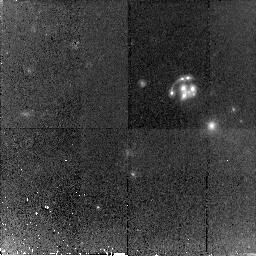
Target: B1359+154. Instrument: NICMOS/NIC2. Filter: F160W. Exposure: 1.5 h. Observation ID: n8oi51010

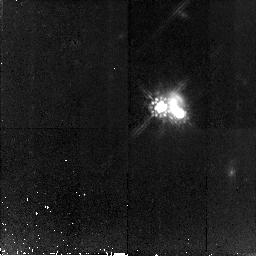
Target: B1152+199. Instrument: NICMOS/NIC2. Filter: F160W. Exposure: 1.5 h. Observation ID: n8oi44010

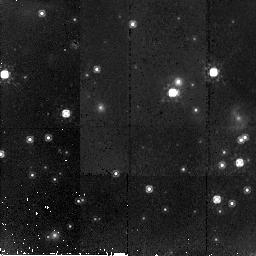
Target: PMNJ1838-342. Instrument: NICMOS/NIC2. Filter: F160W. Exposure: 44 min. Observation ID: n8oi56010

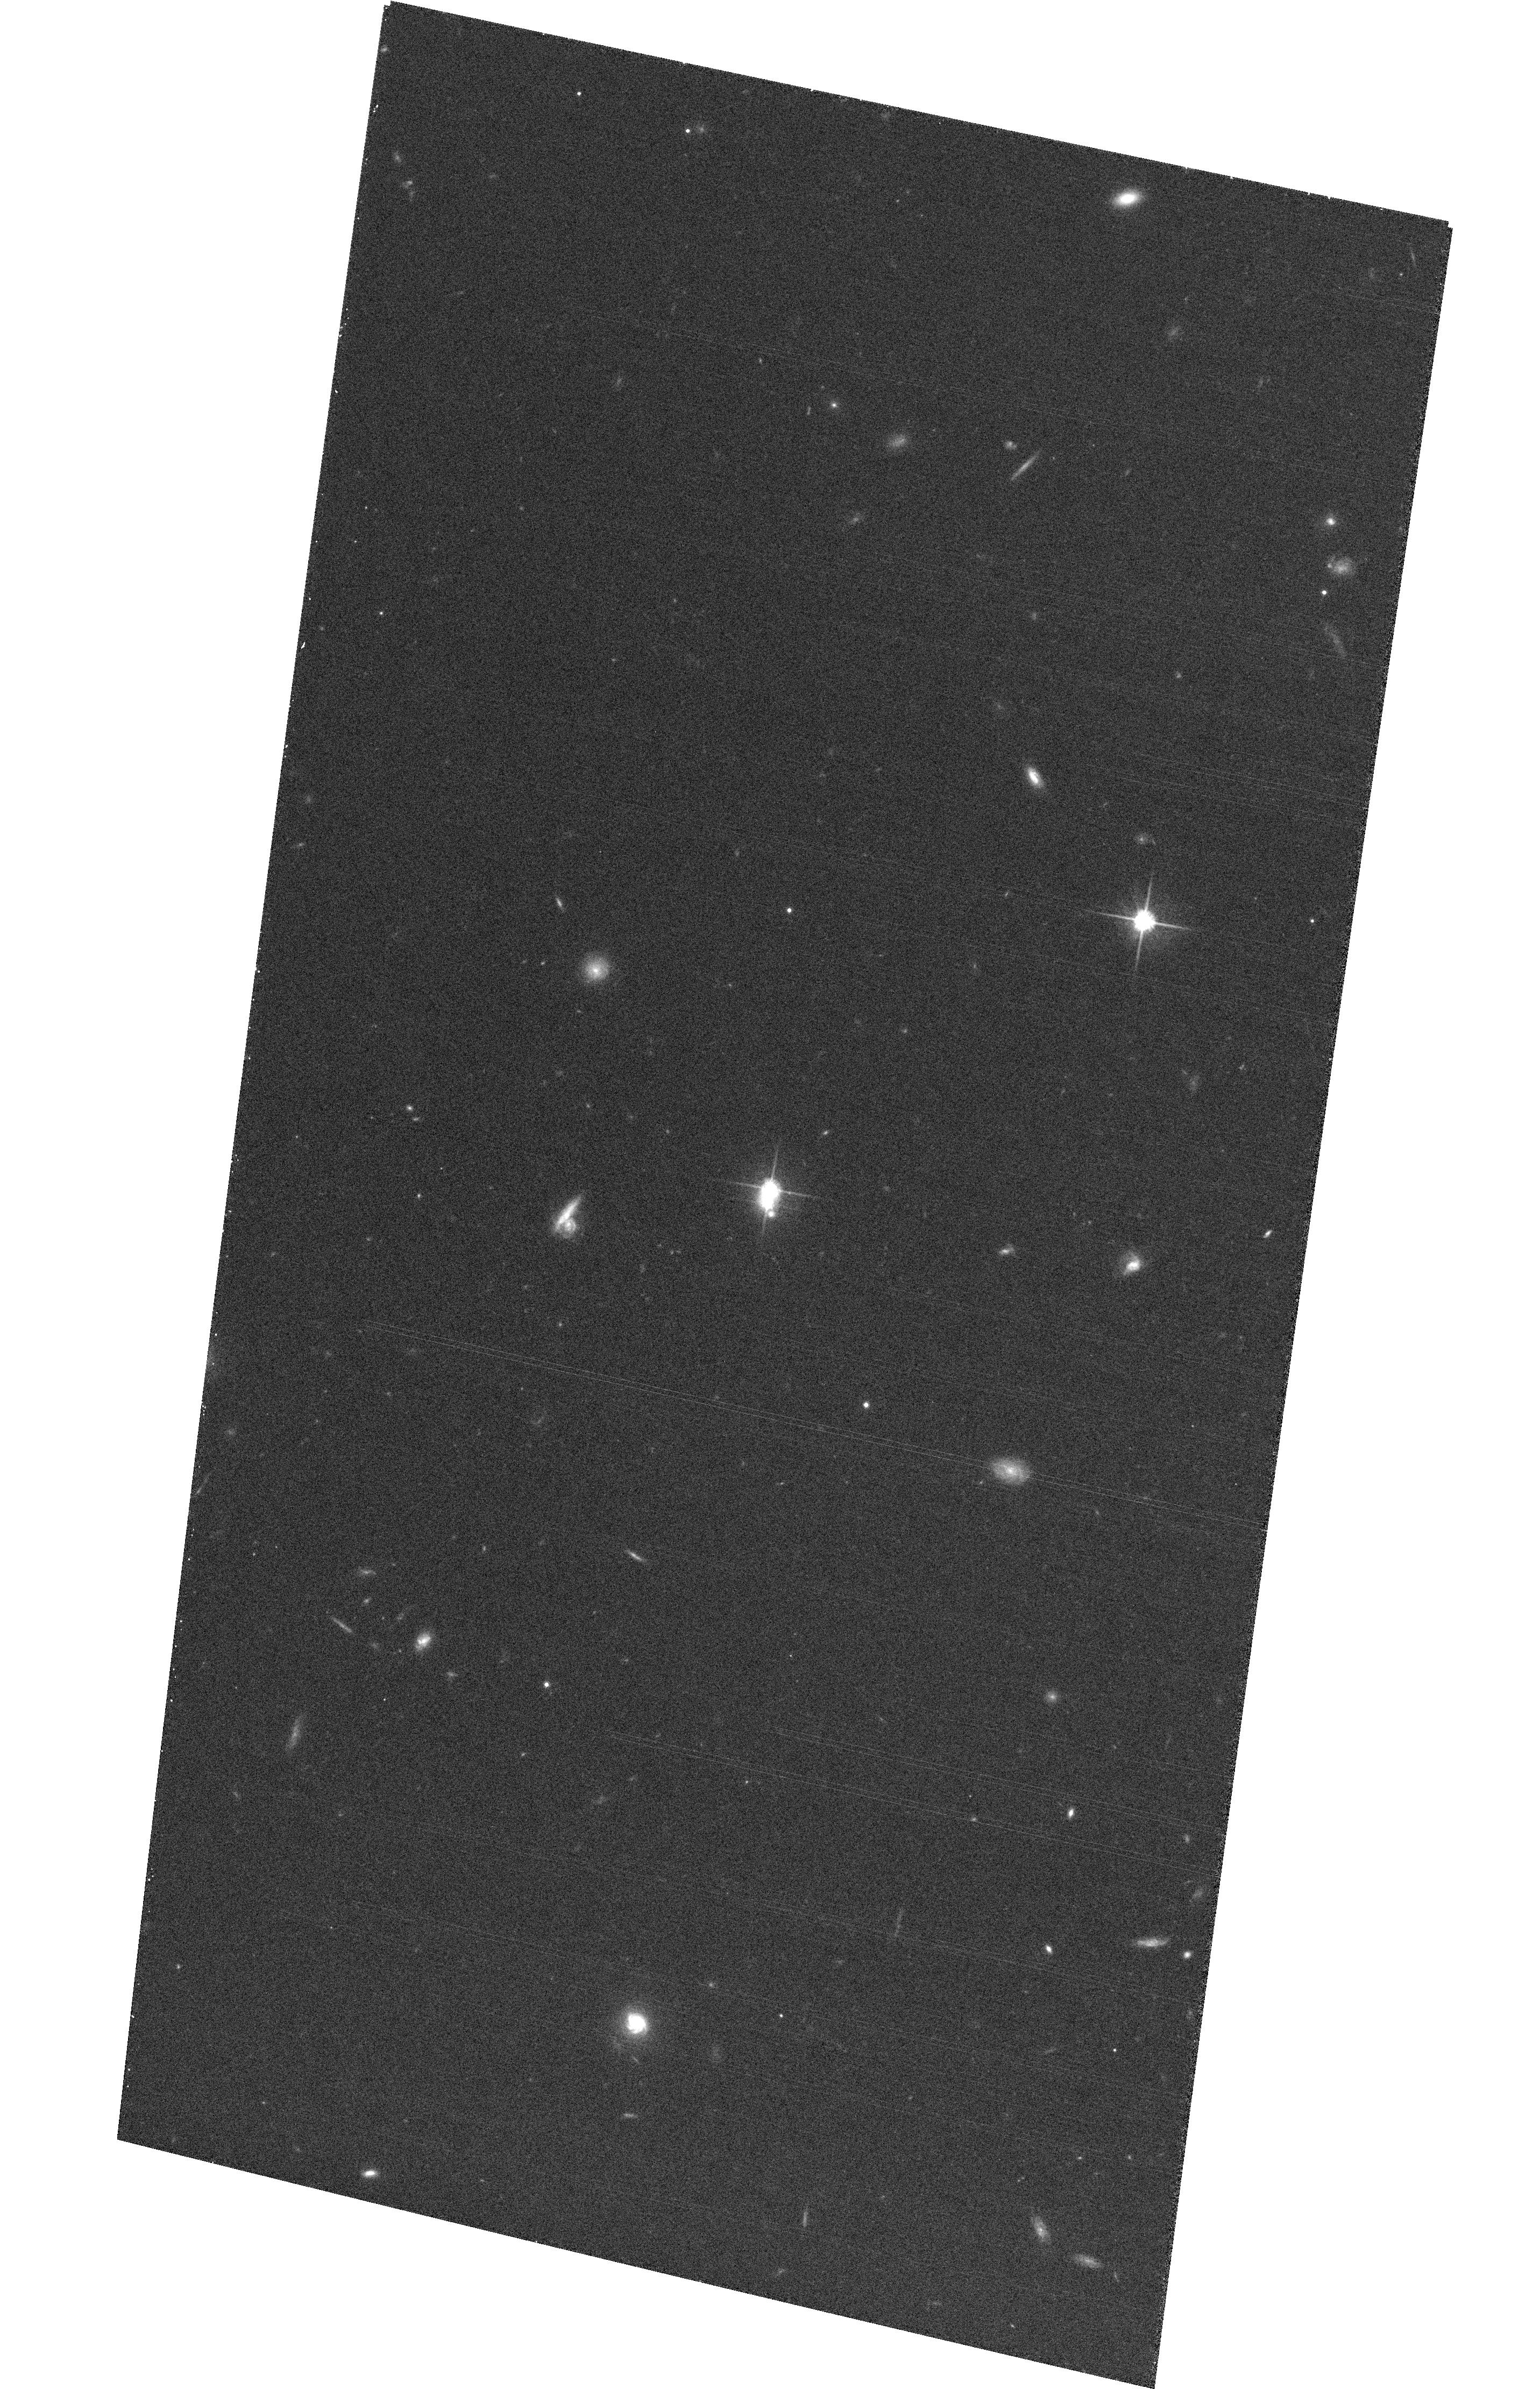
Target: HE0047-1756. Instrument: ACS/WFC. Filter: F814W. Exposure: 16 min. Observation ID: hst_9744_03_acs_wfc_f814w_j8oi03

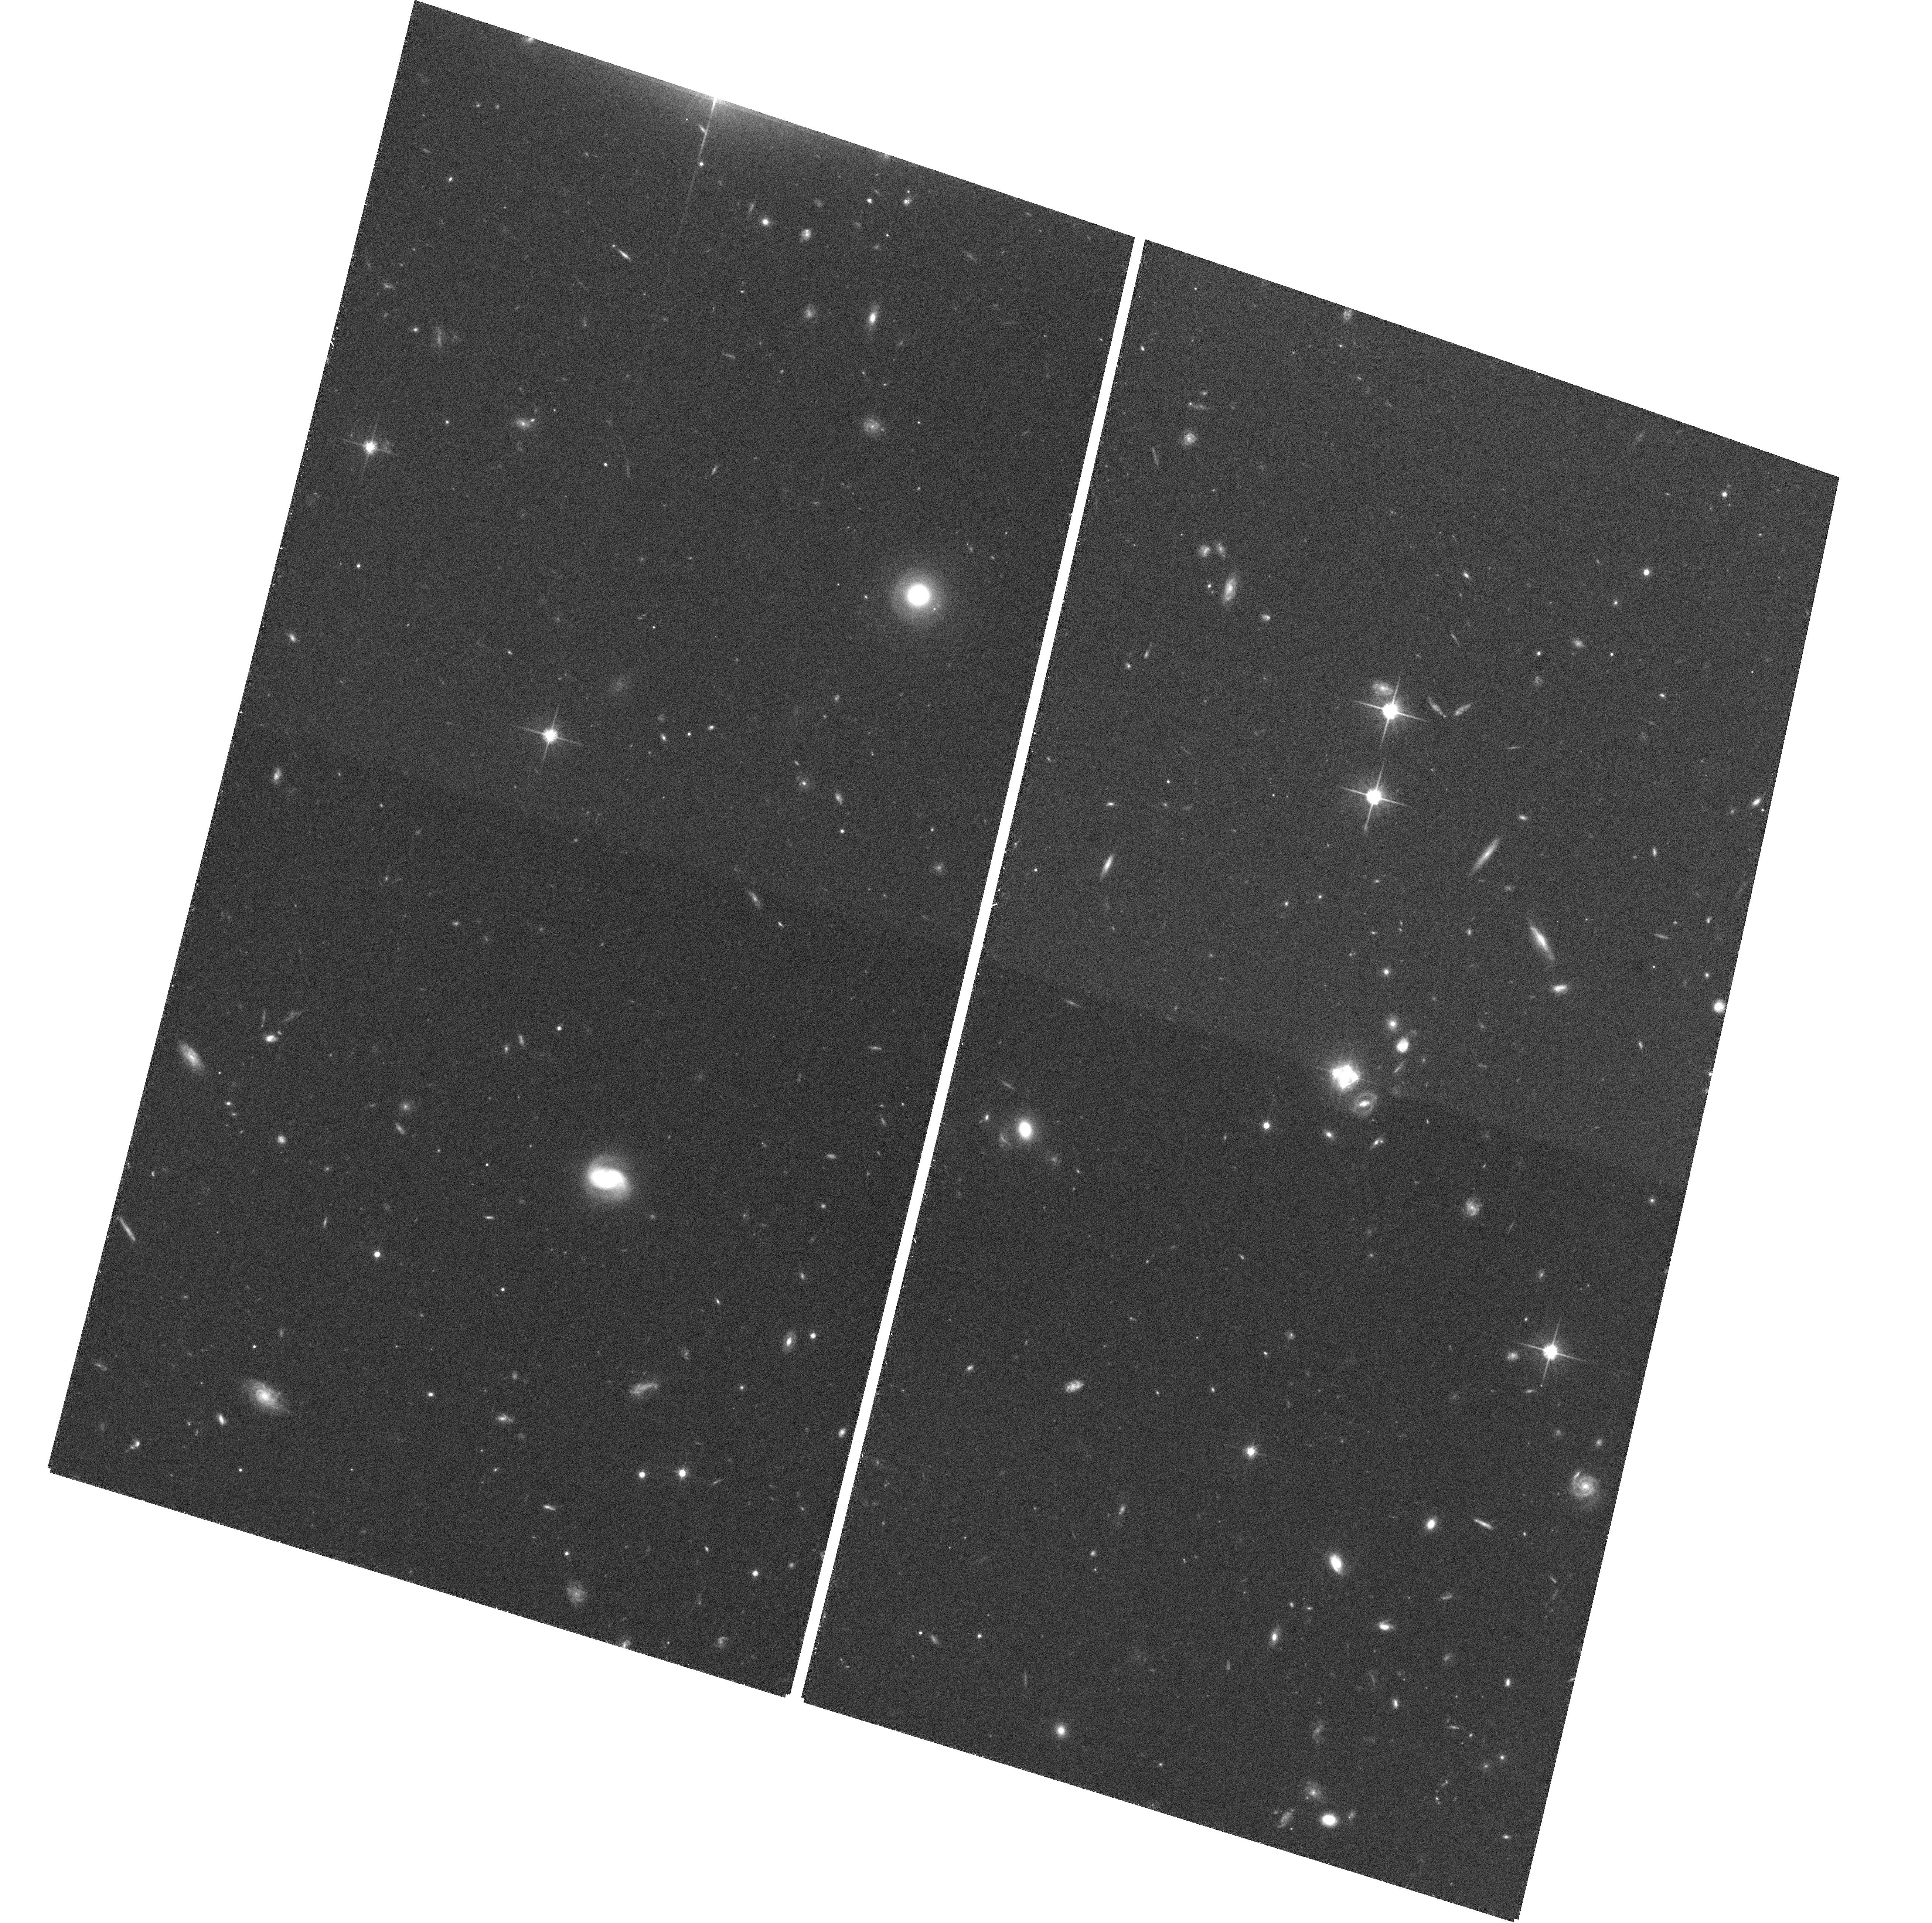
Target: HE0435-1223. Instrument: ACS/WFC. Filter: F814W. Exposure: 24 min. Observation ID: hst_9744_12_acs_wfc_f814w_j8oi12

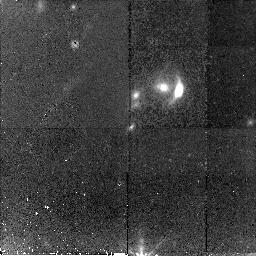
Target: FSC10214+4724. Instrument: NICMOS/NIC2. Filter: F160W. Exposure: 46 min. Observation ID: n8oi36010

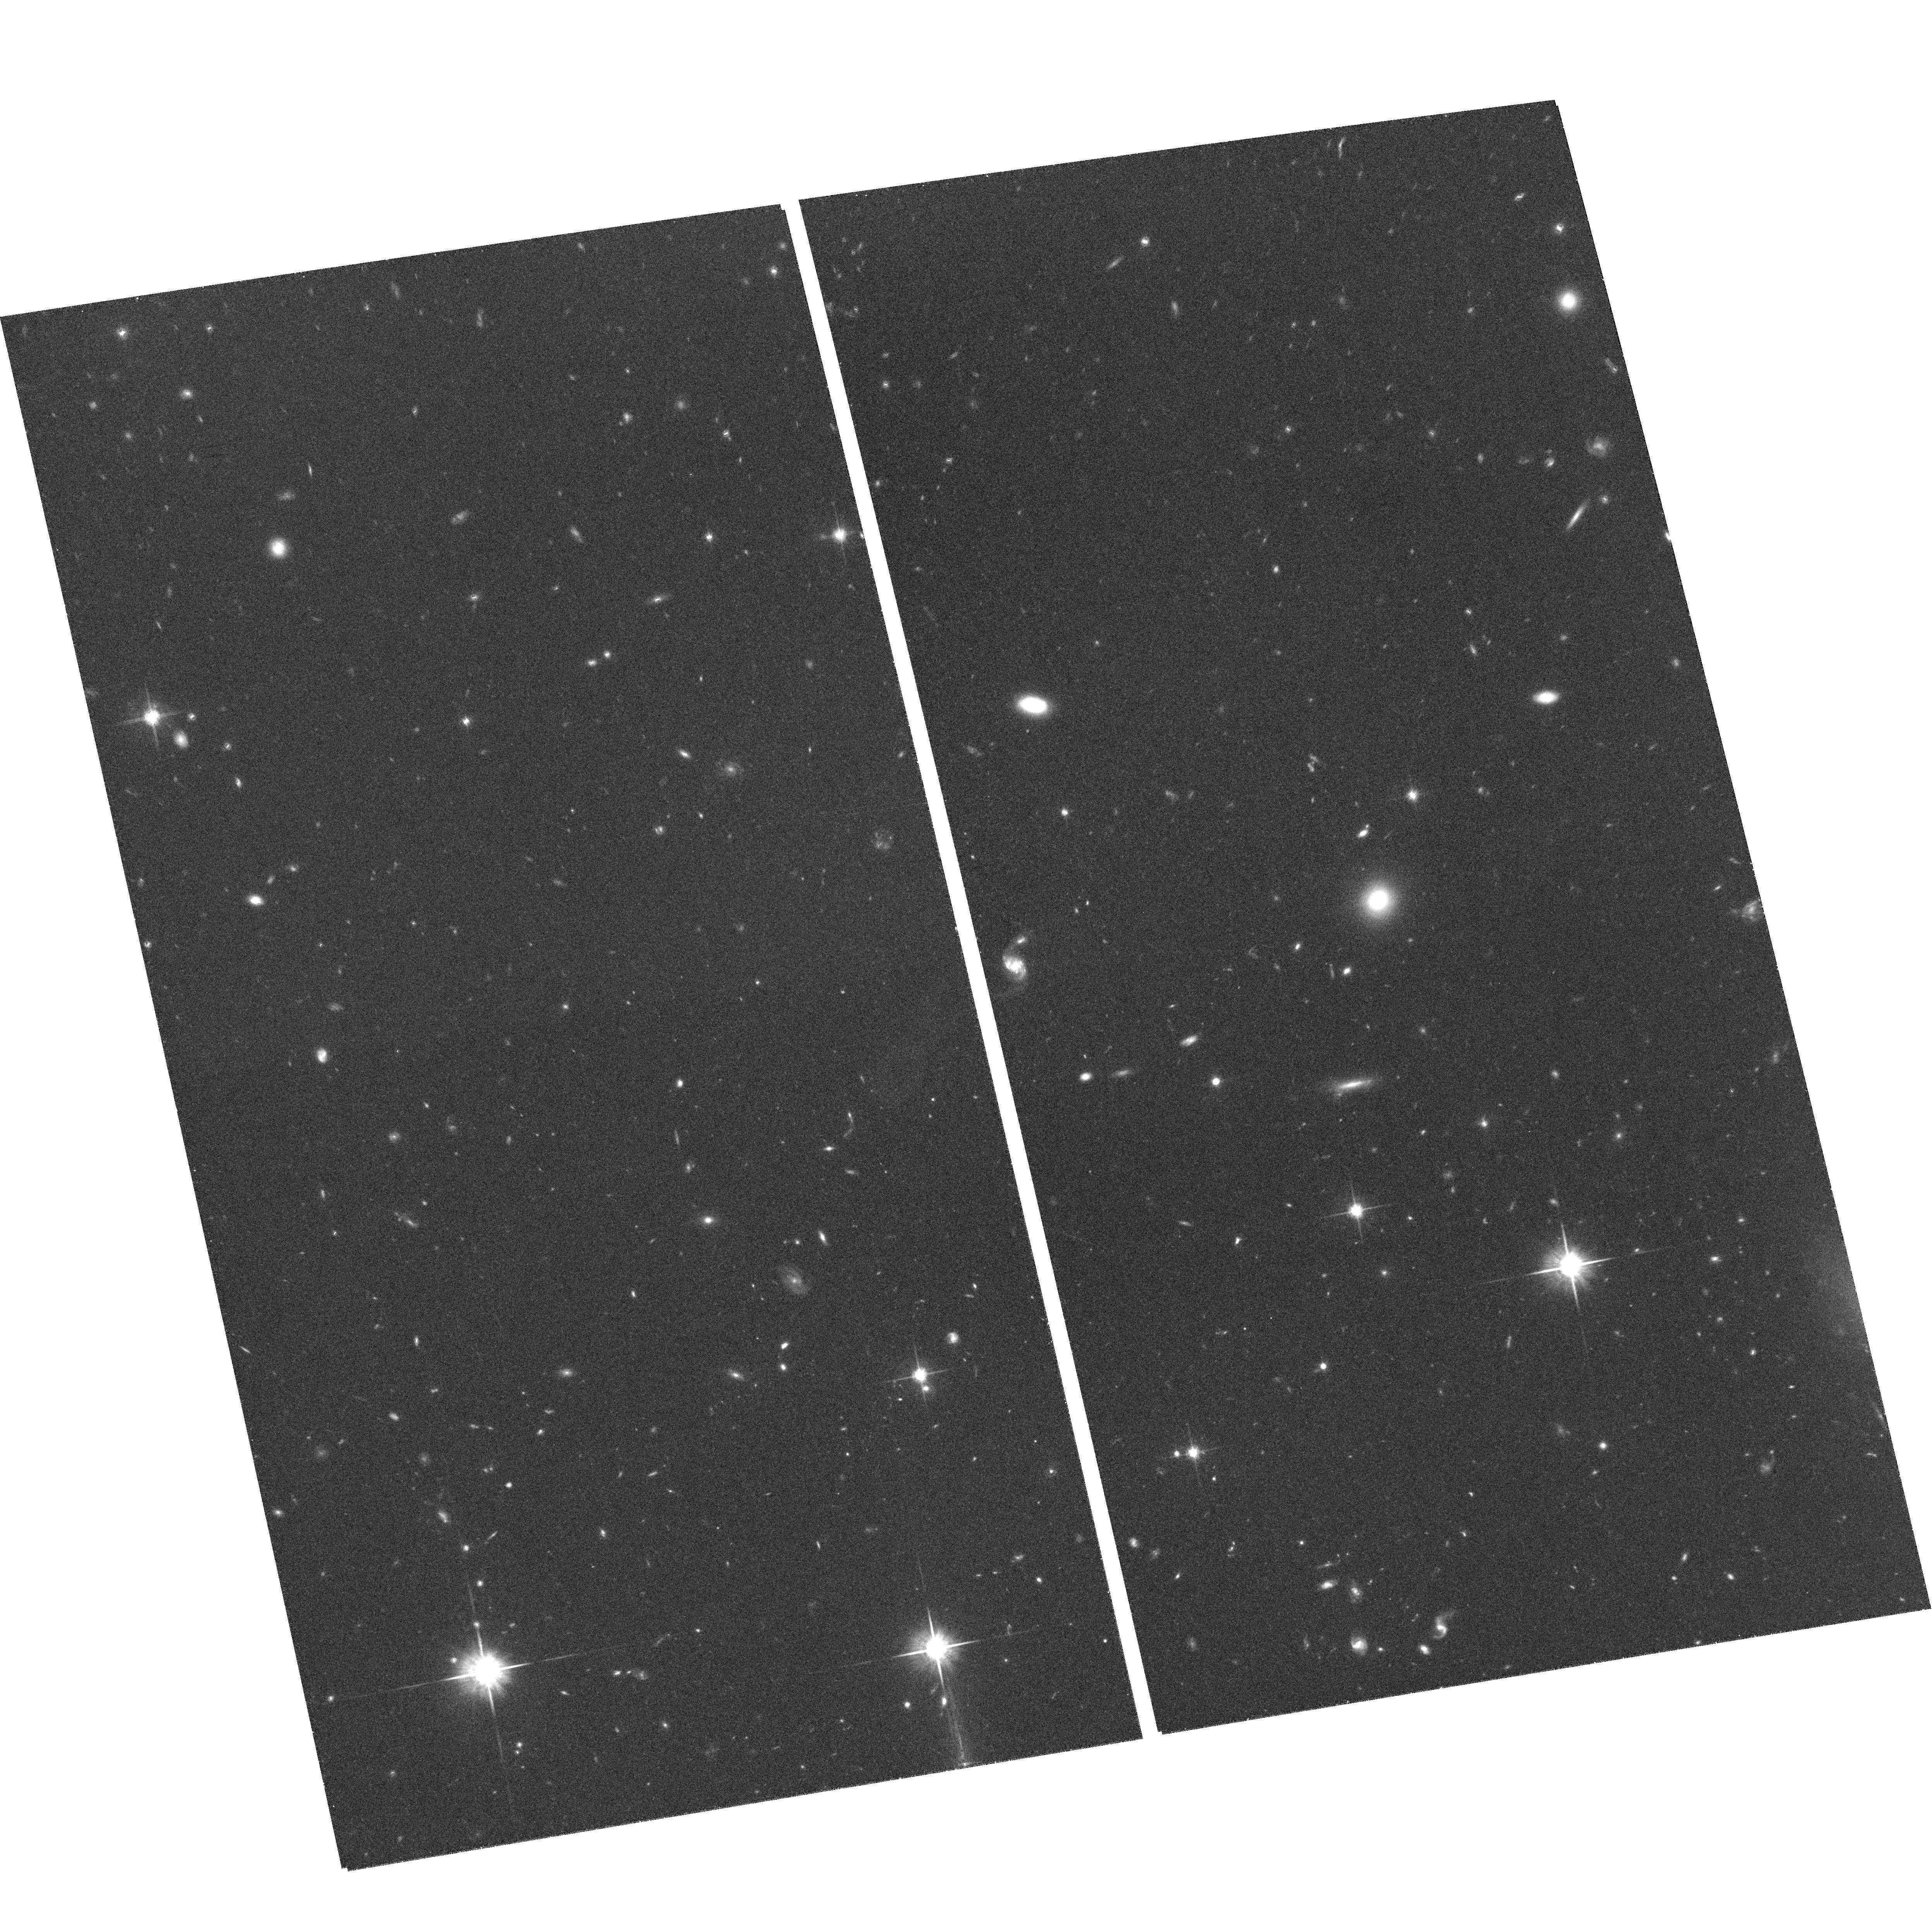
Target: J0816+5003. Instrument: ACS/WFC. Filter: F814W. Exposure: 41 min. Observation ID: hst_9744_26_acs_wfc_f814w_j8oi26

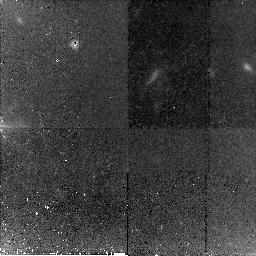
Target: PMNJ0457-3434. Instrument: NICMOS/NIC2. Filter: F160W. Exposure: 1.4 h. Observation ID: n8oi15010

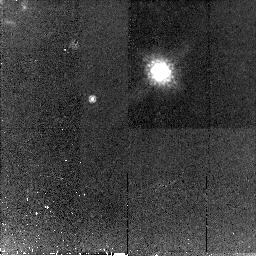
Target: HE1113-0641. Instrument: NICMOS/NIC2. Filter: F160W. Exposure: 44 min. Observation ID: n8oi38010

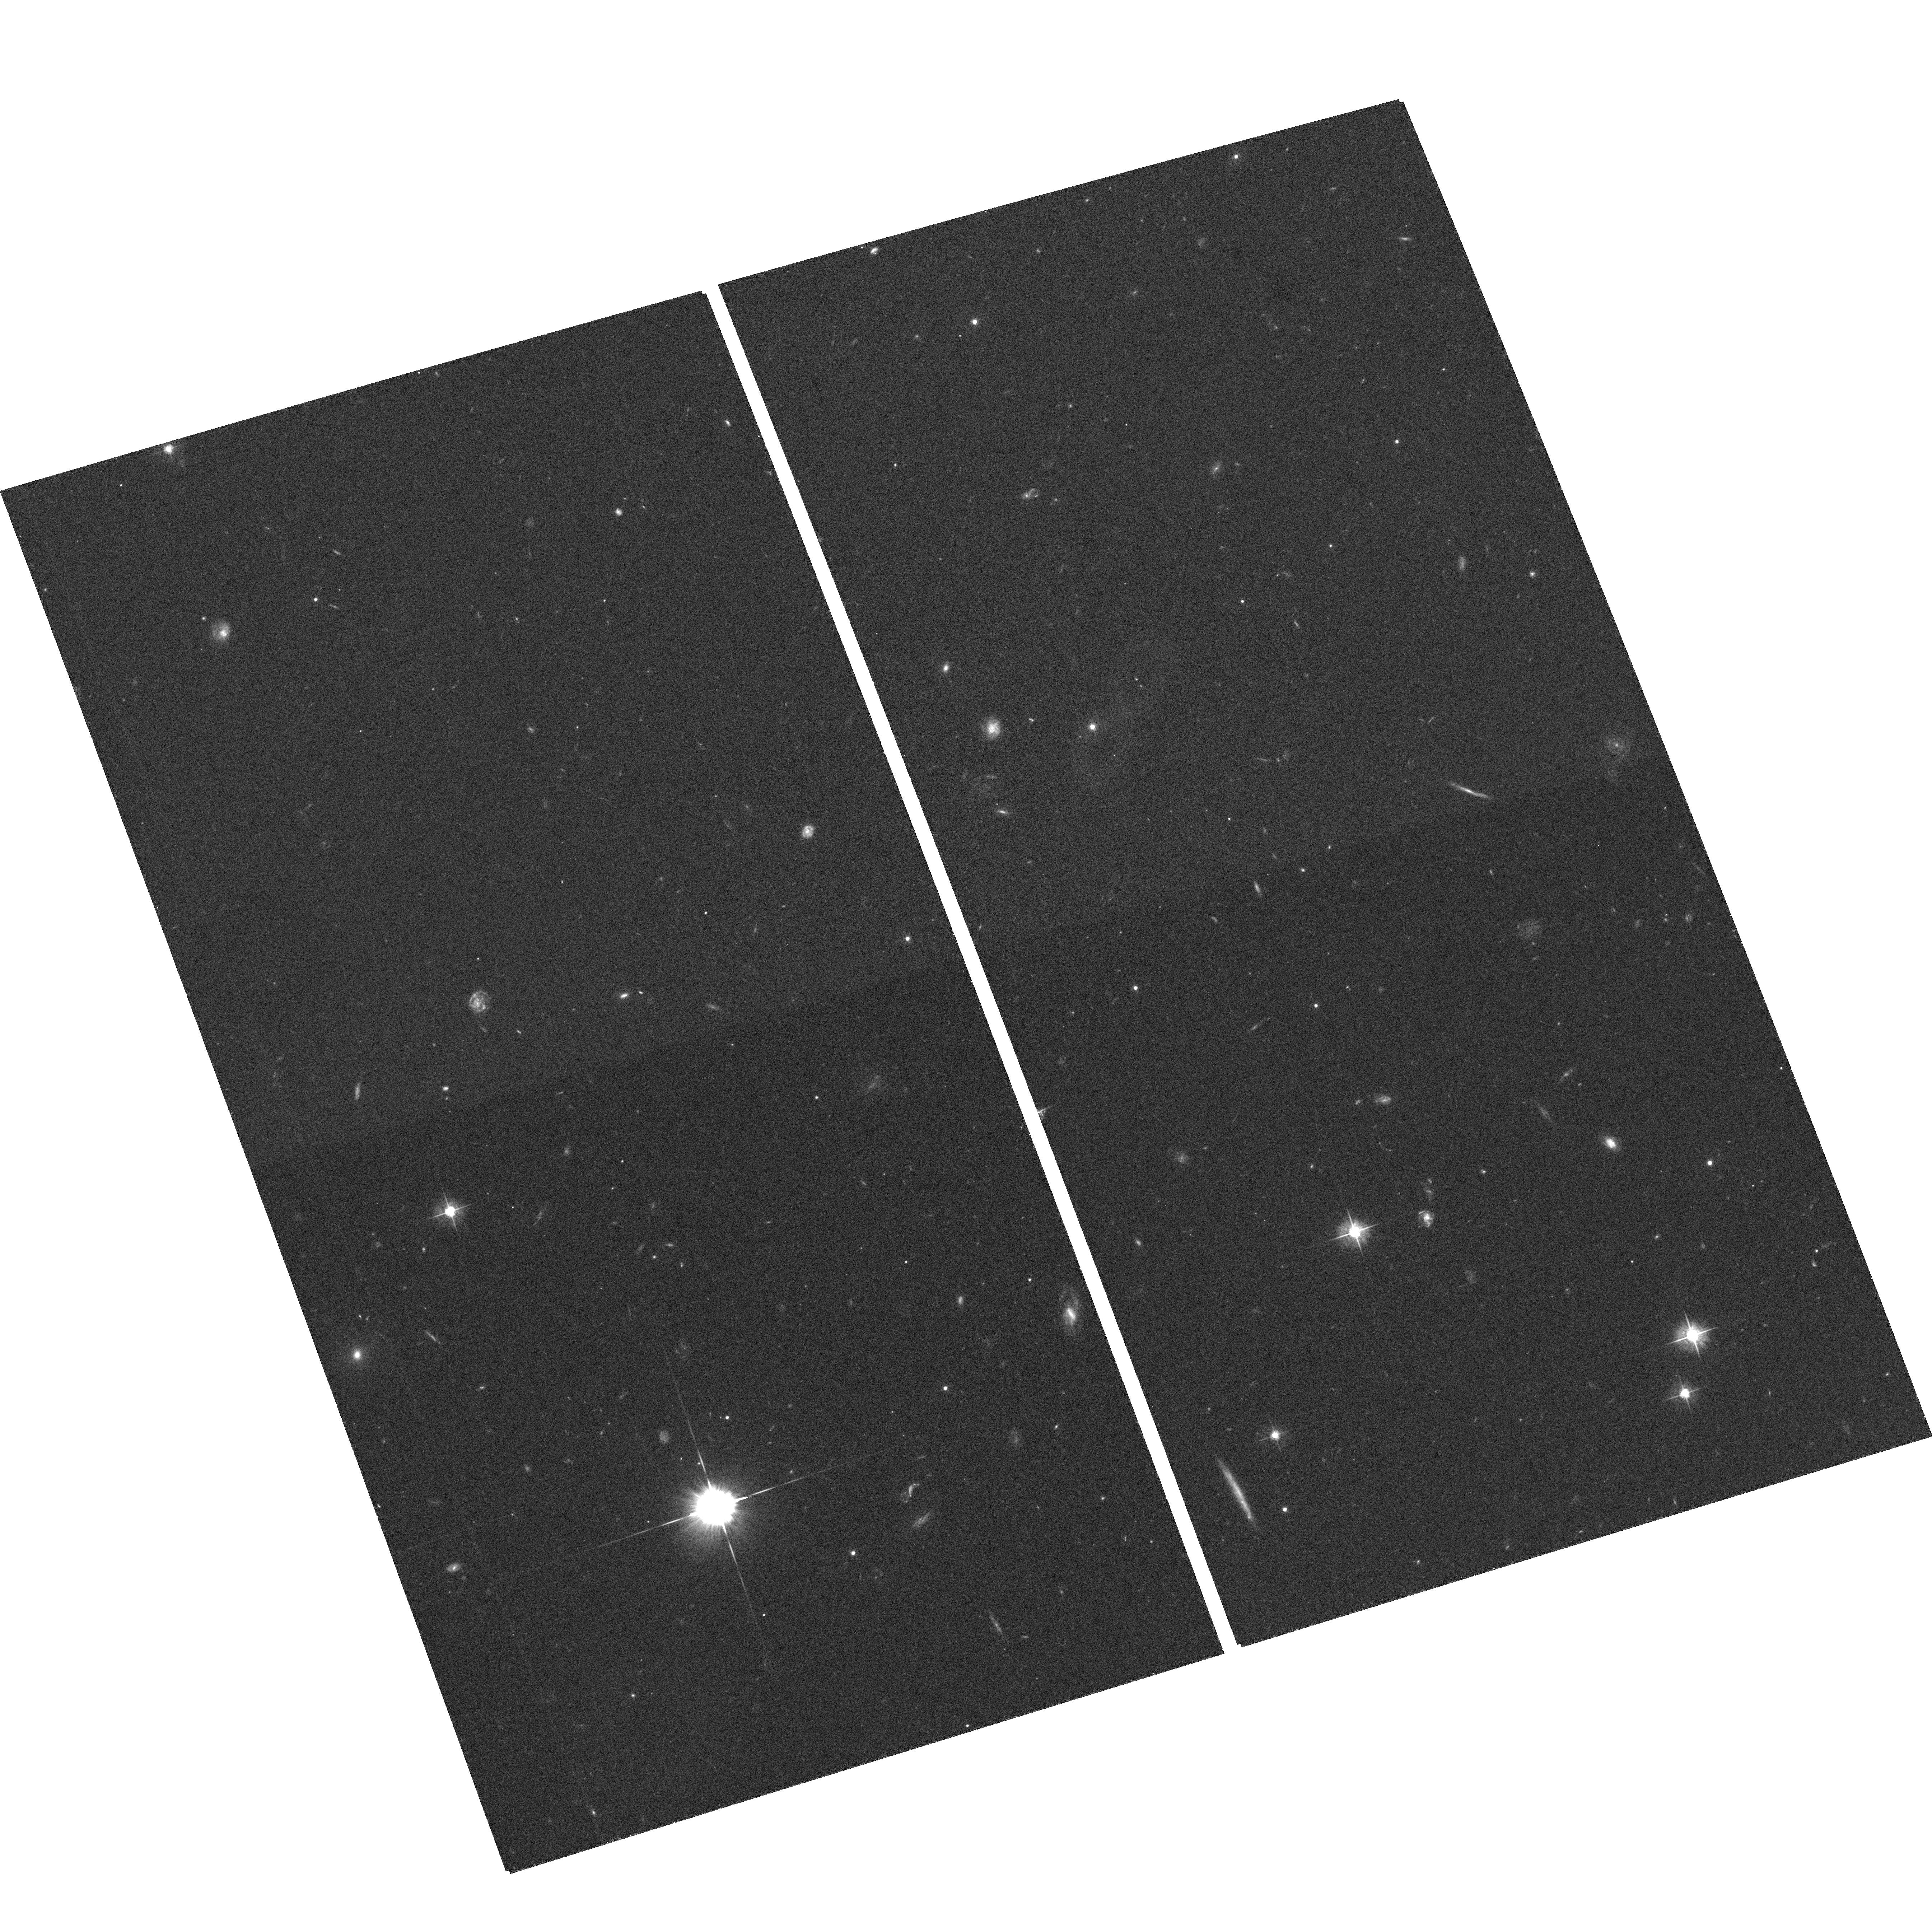
Target: B0850+054. Instrument: ACS/WFC. Filter: F555W. Exposure: 36 min. Observation ID: hst_9744_29_acs_wfc_f555w_j8oi29

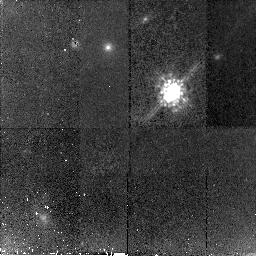
Target: HE0512-3329. Instrument: NICMOS/NIC2. Filter: F160W. Exposure: 44 min. Observation ID: n8oi17010

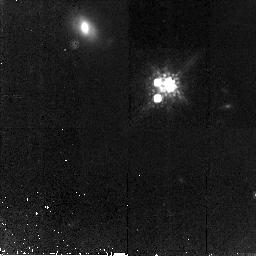
Target: WFI2026-4536. Instrument: NICMOS/NIC2. Filter: F160W. Exposure: 46 min. Observation ID: n8oi59010

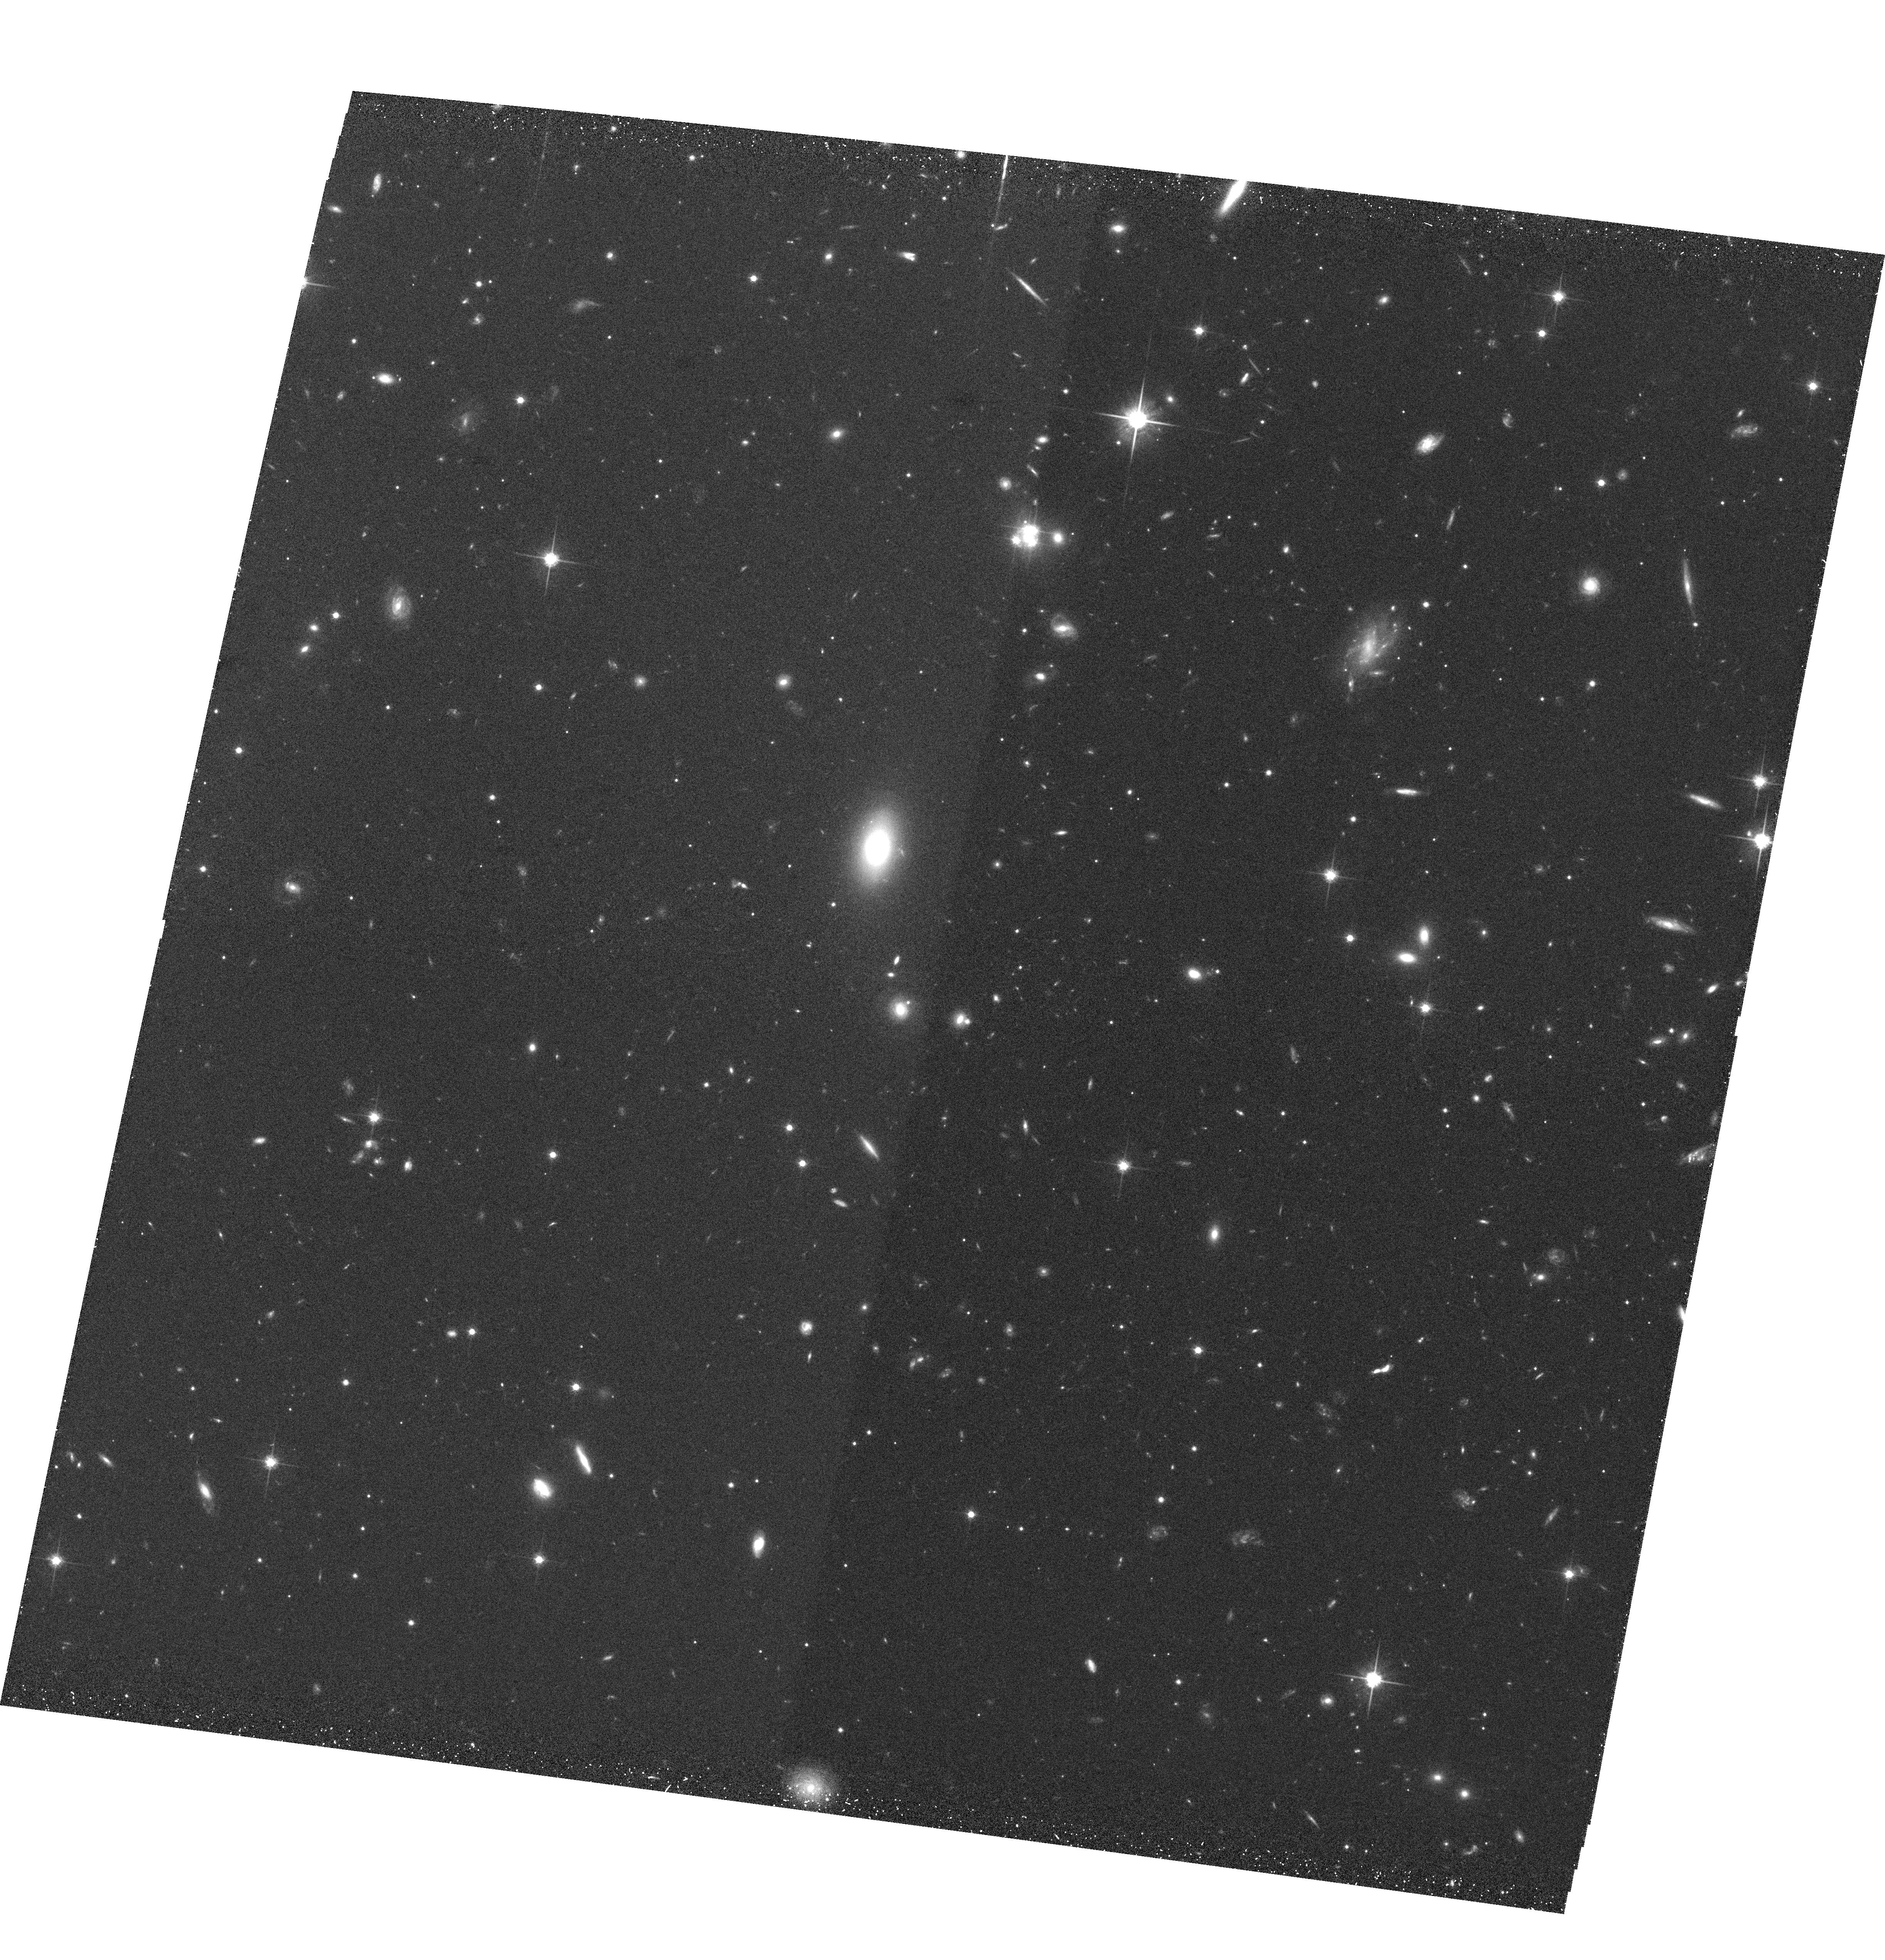
Target: WFI2033-4723. Instrument: ACS/WFC. Filter: F814W. Exposure: 35 min. Observation ID: hst_9744_77_acs_wfc_f814w_j8oi77

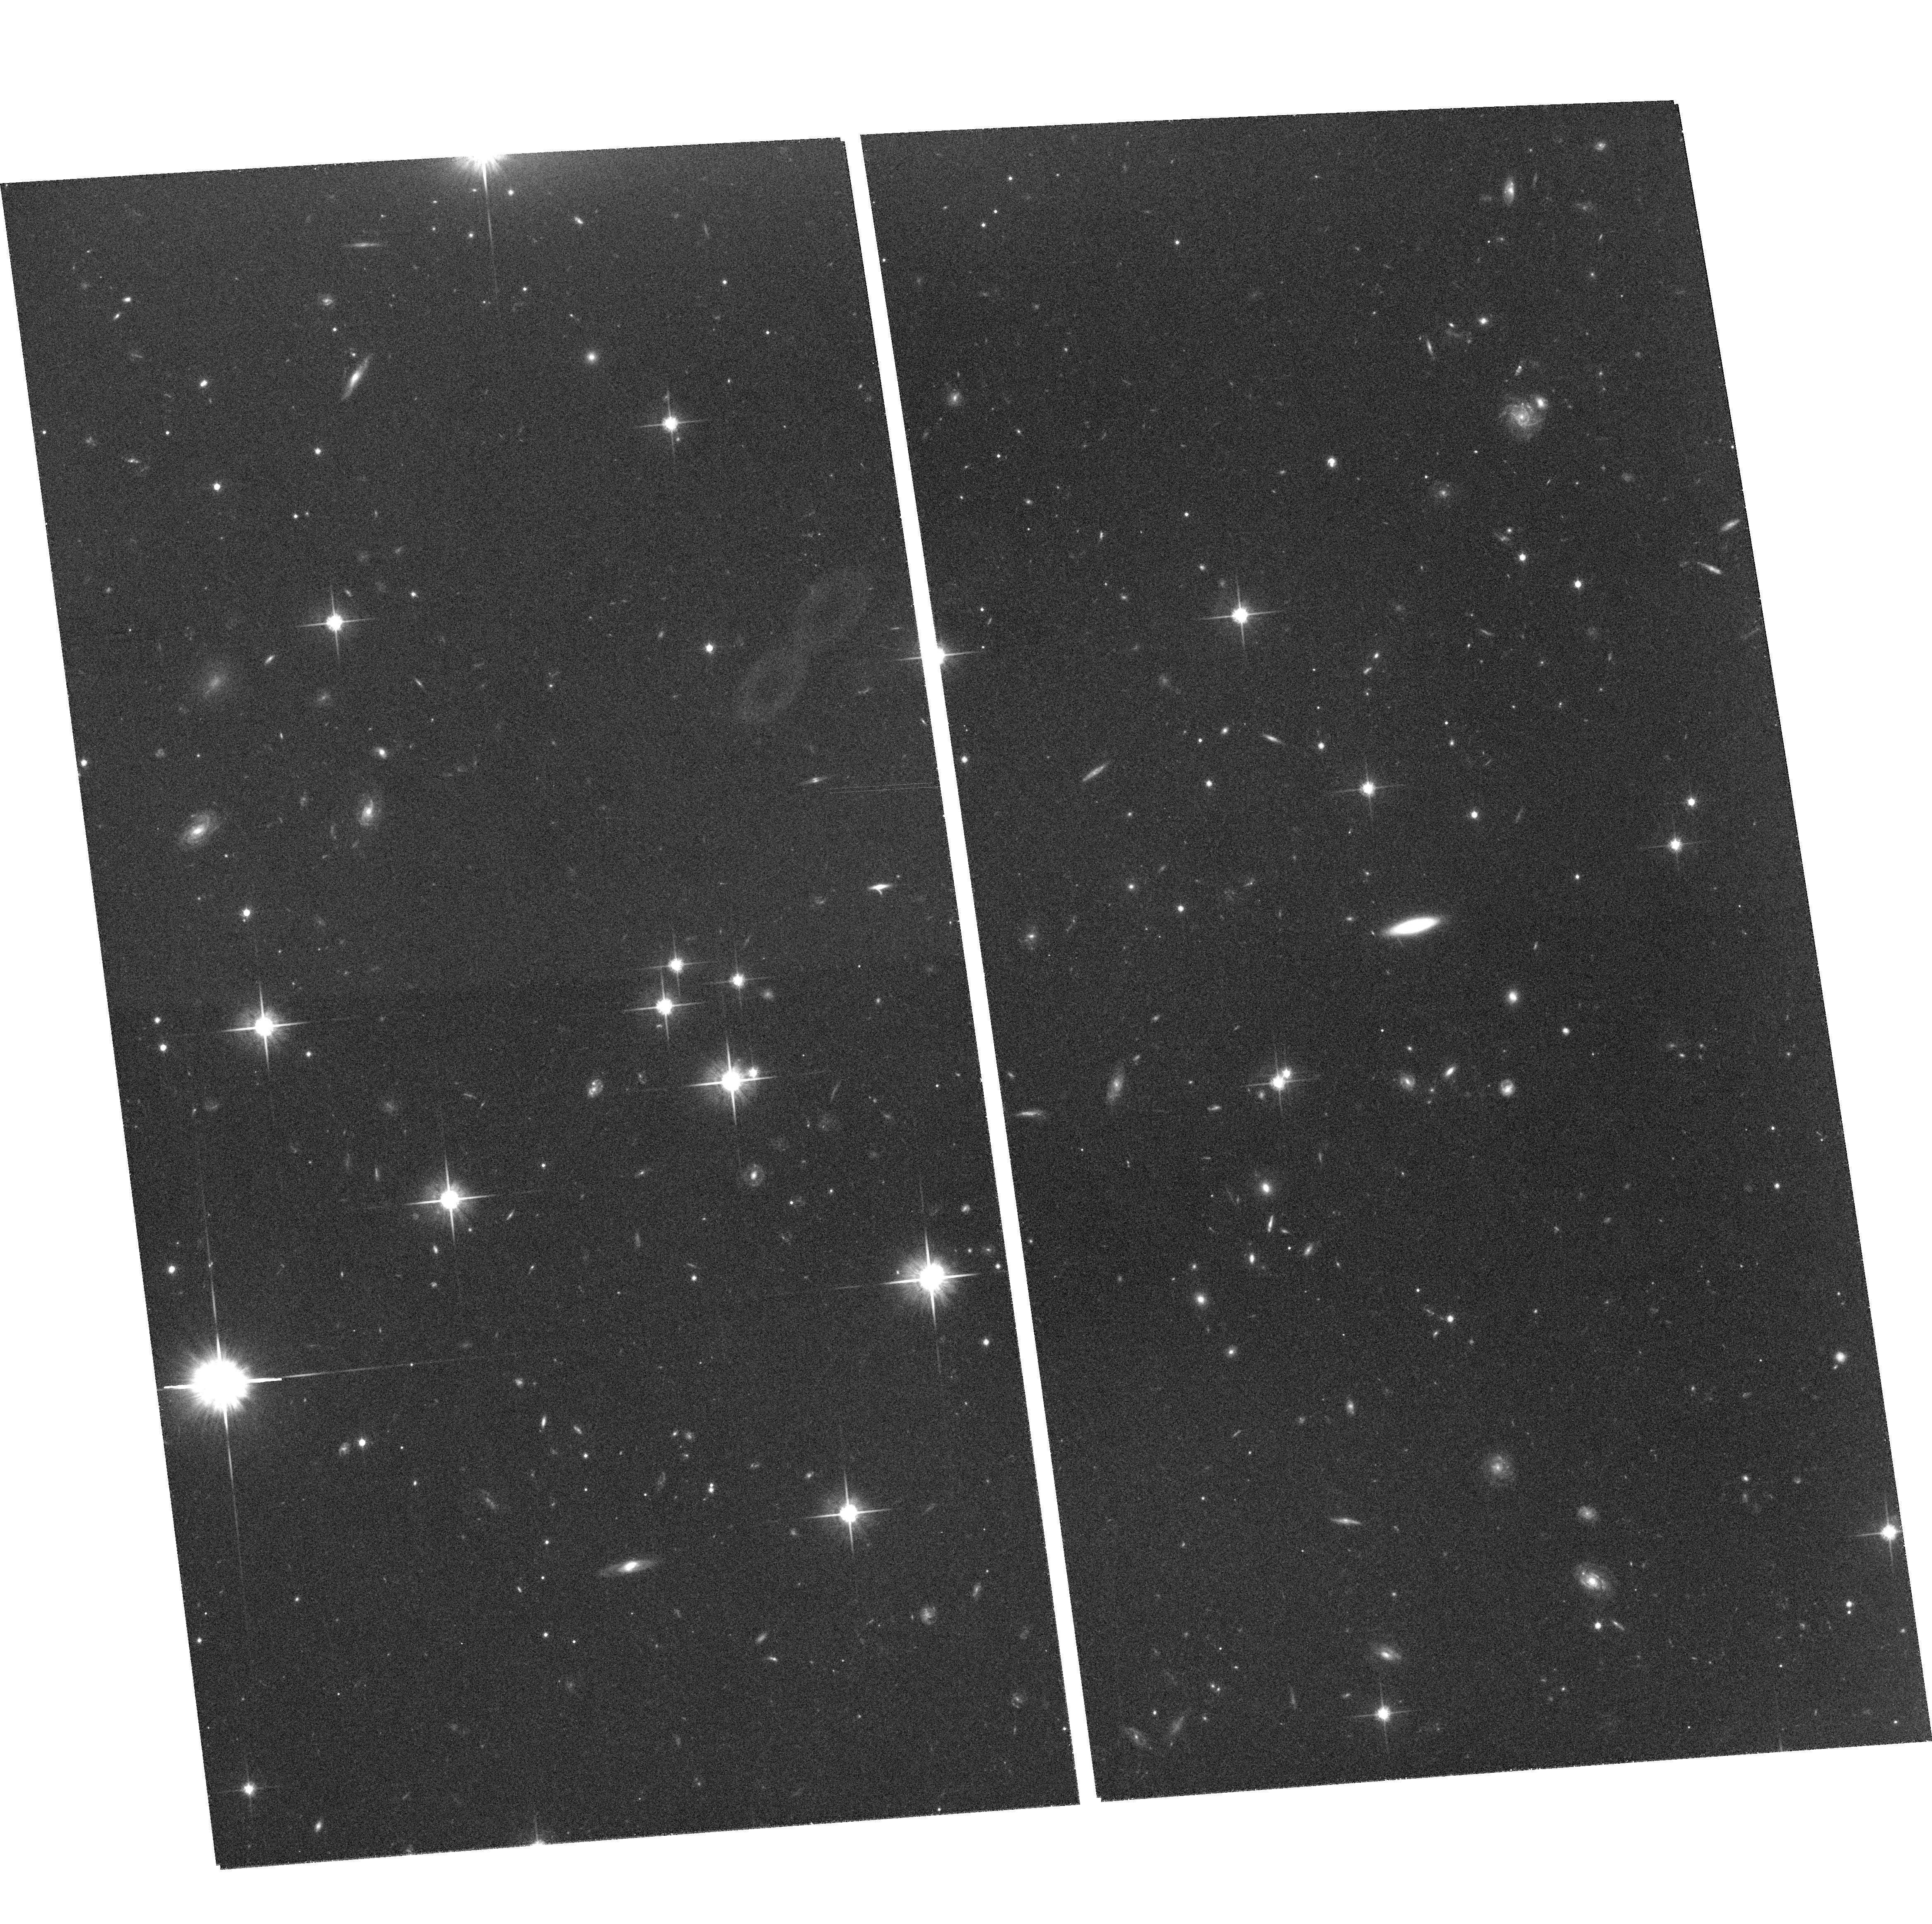
Target: J0743+1553. Instrument: ACS/WFC. Filter: F814W. Exposure: 38 min. Observation ID: hst_9744_22_acs_wfc_f814w_j8oi22

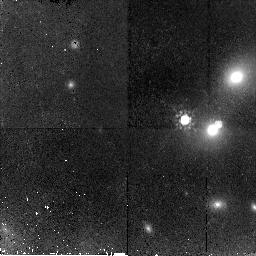
Target: HS0818+1227. Instrument: NICMOS/NIC2. Filter: F160W. Exposure: 44 min. Observation ID: n8oi27010

HST Imaging of Gravitational Lenses (PI: Kochanek, Chris S.)

Gravitational lenses offer unique opportunities to study cosmology, dark matter, galactic structure, galaxy evolution and quasar host galaxies. They are also the only sample of galaxies selected based on their mass rather than their luminosity or surface brightness. While gravitational lenses can be discovered with ground-based optical and radio observations, converting them into astrophysical tools requires HST. HST has demonstrated that it is the only telescope that can in each case precisely locate the lens galaxy, measure its luminosity, color and structure, and search for lensed images of the source host galaxy given the typical image separations of ~1''. We will obtain ACS/WFC V and I images and NICMOS H images of 21 new lenses never observed by HST and NICMOS H images of 16 lenses never observed by HST in the IR. As in previous cycles, we request that the data be made public immediately.